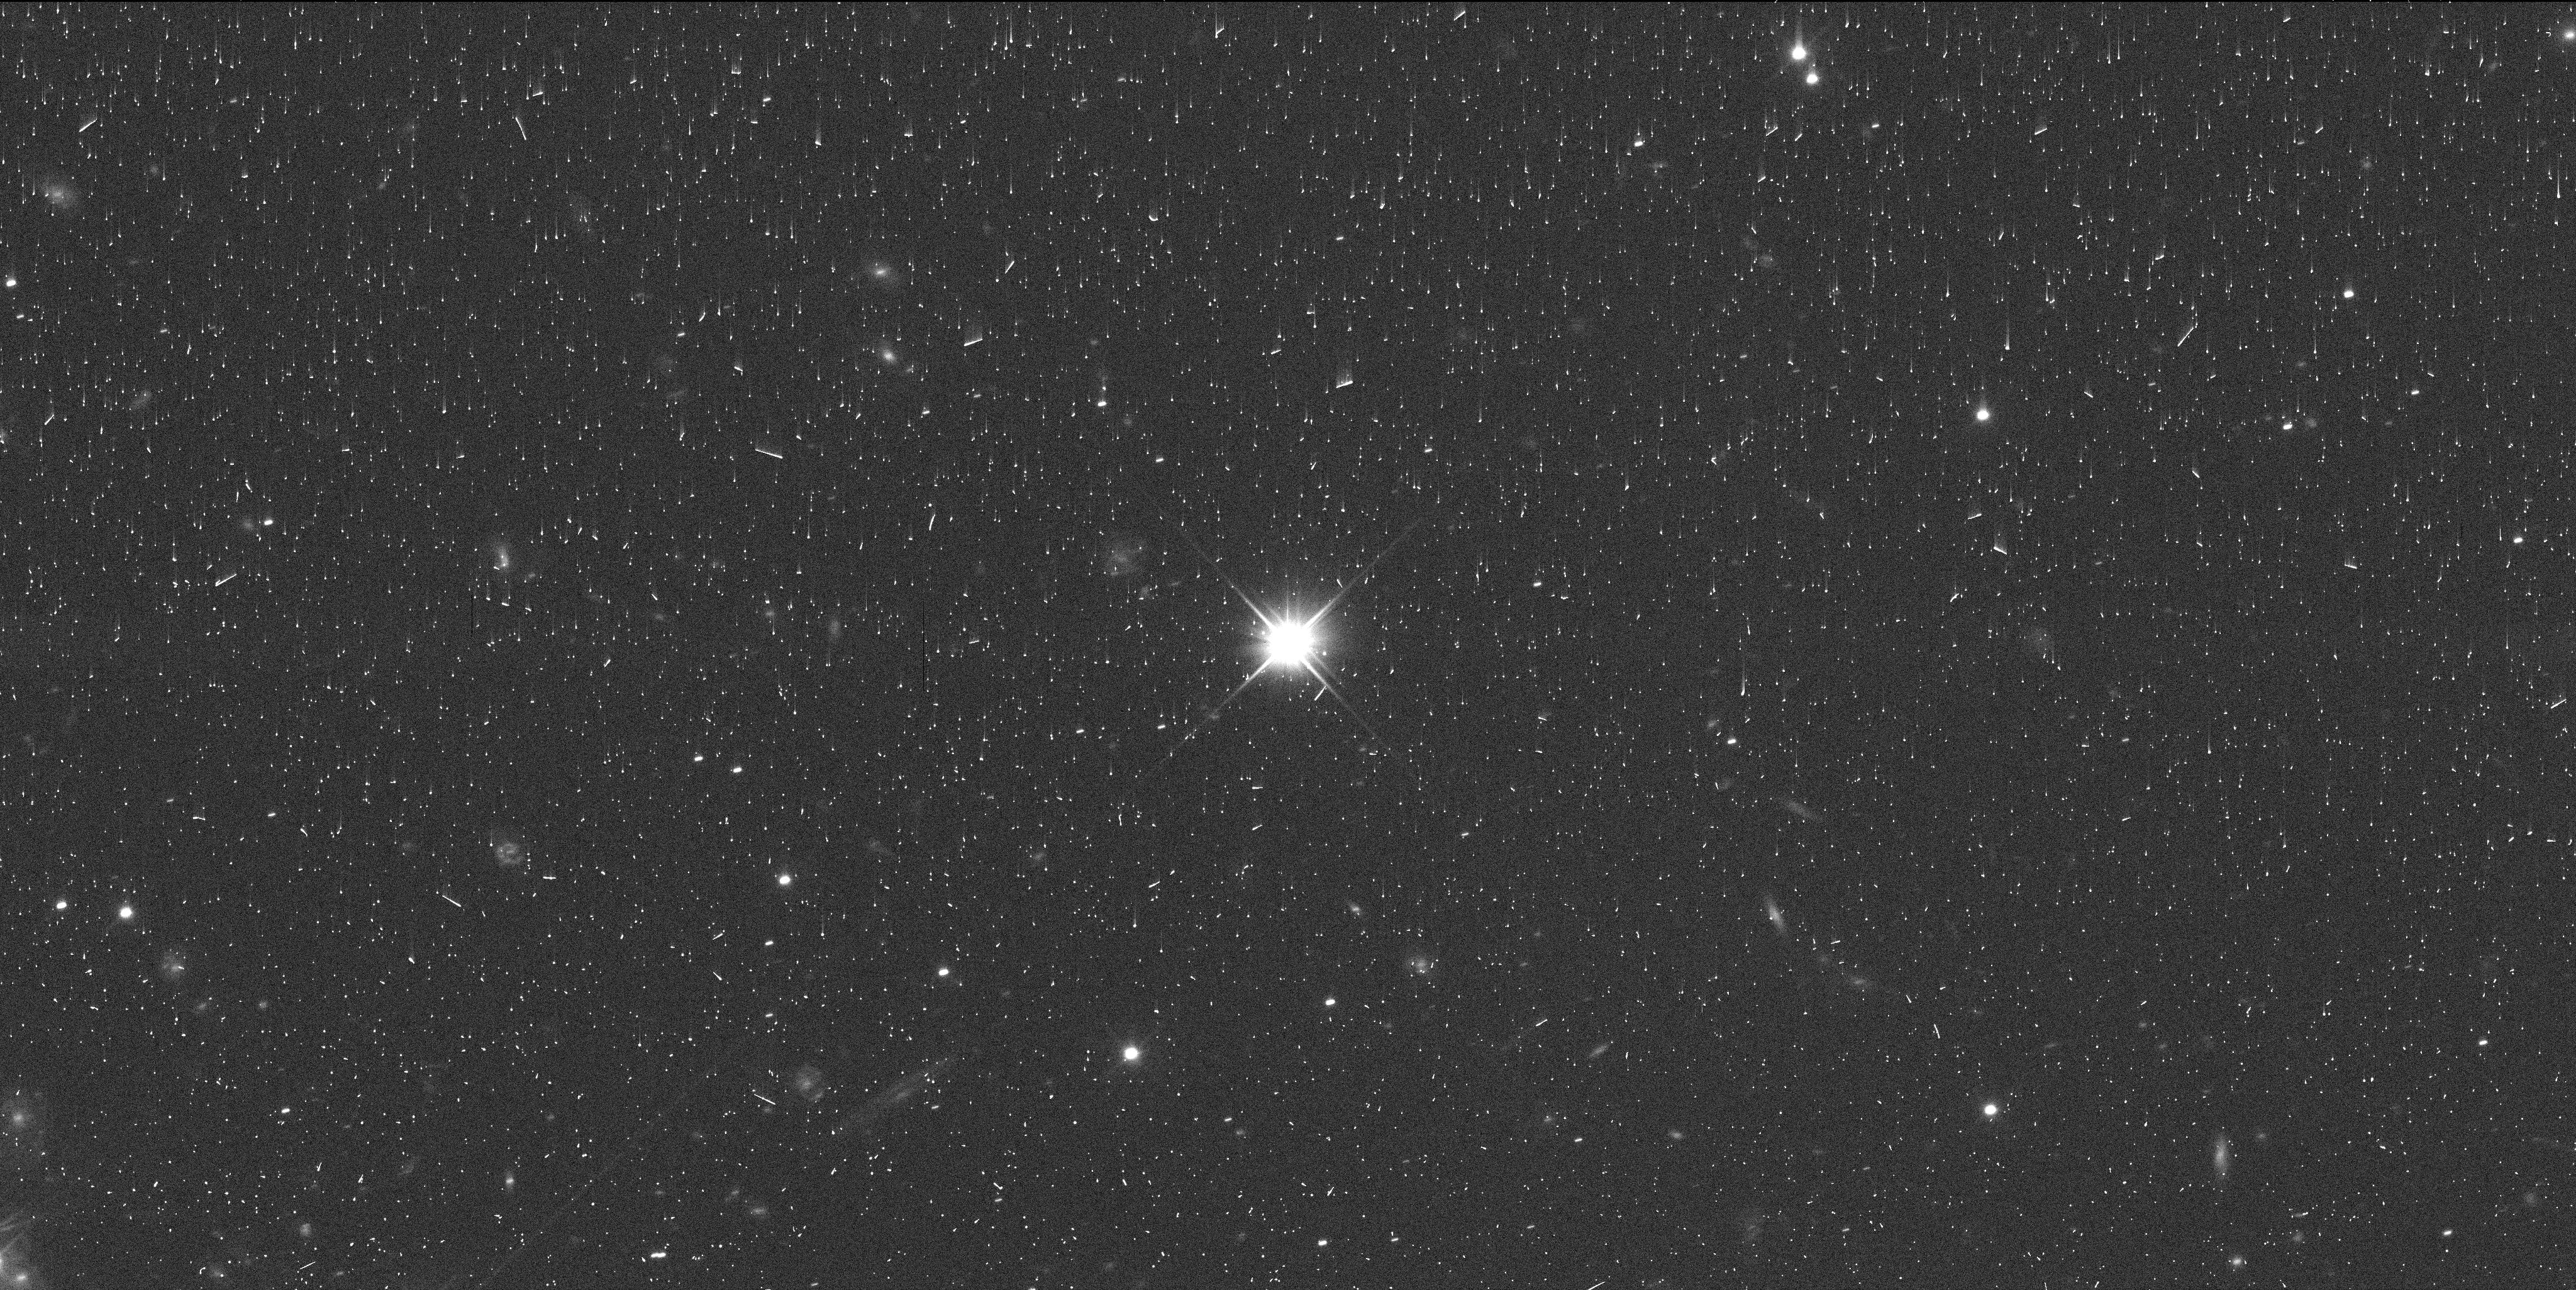
Target: PLUTO. Instrument: WFC3/UVIS. Filter: F350LP. Exposure: 7 min. Observation ID: ifhp03baq

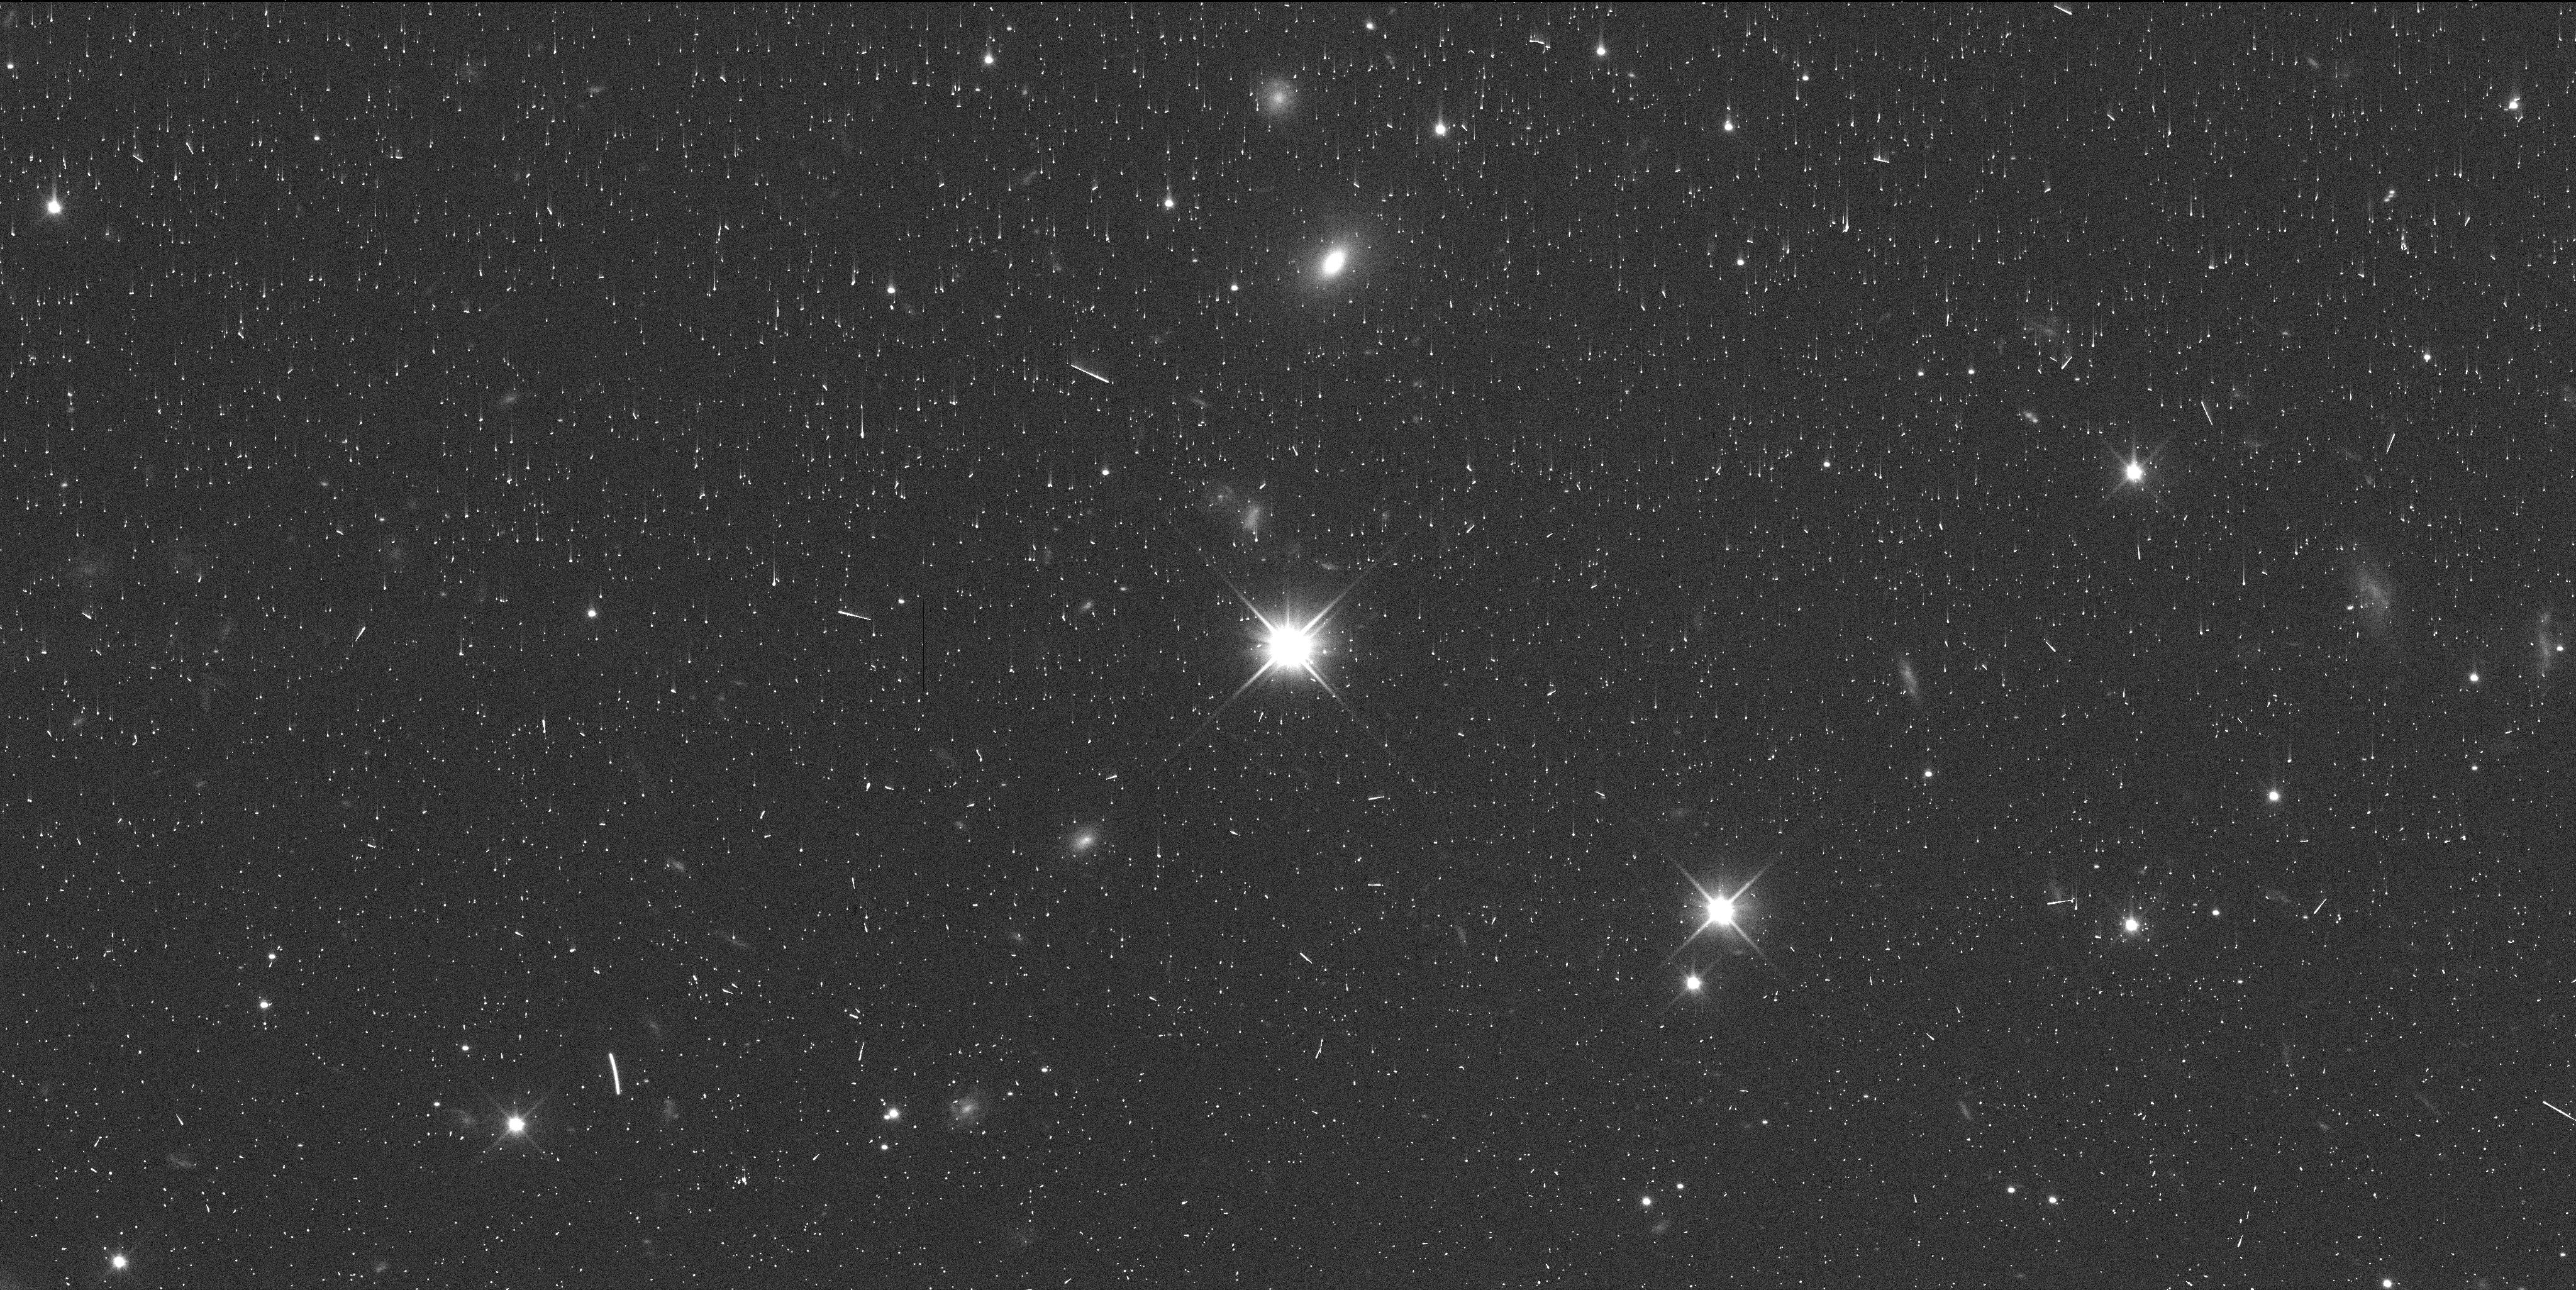
Target: PLUTO. Instrument: WFC3/UVIS. Filter: F350LP. Exposure: 7 min. Observation ID: ifhp02h8q

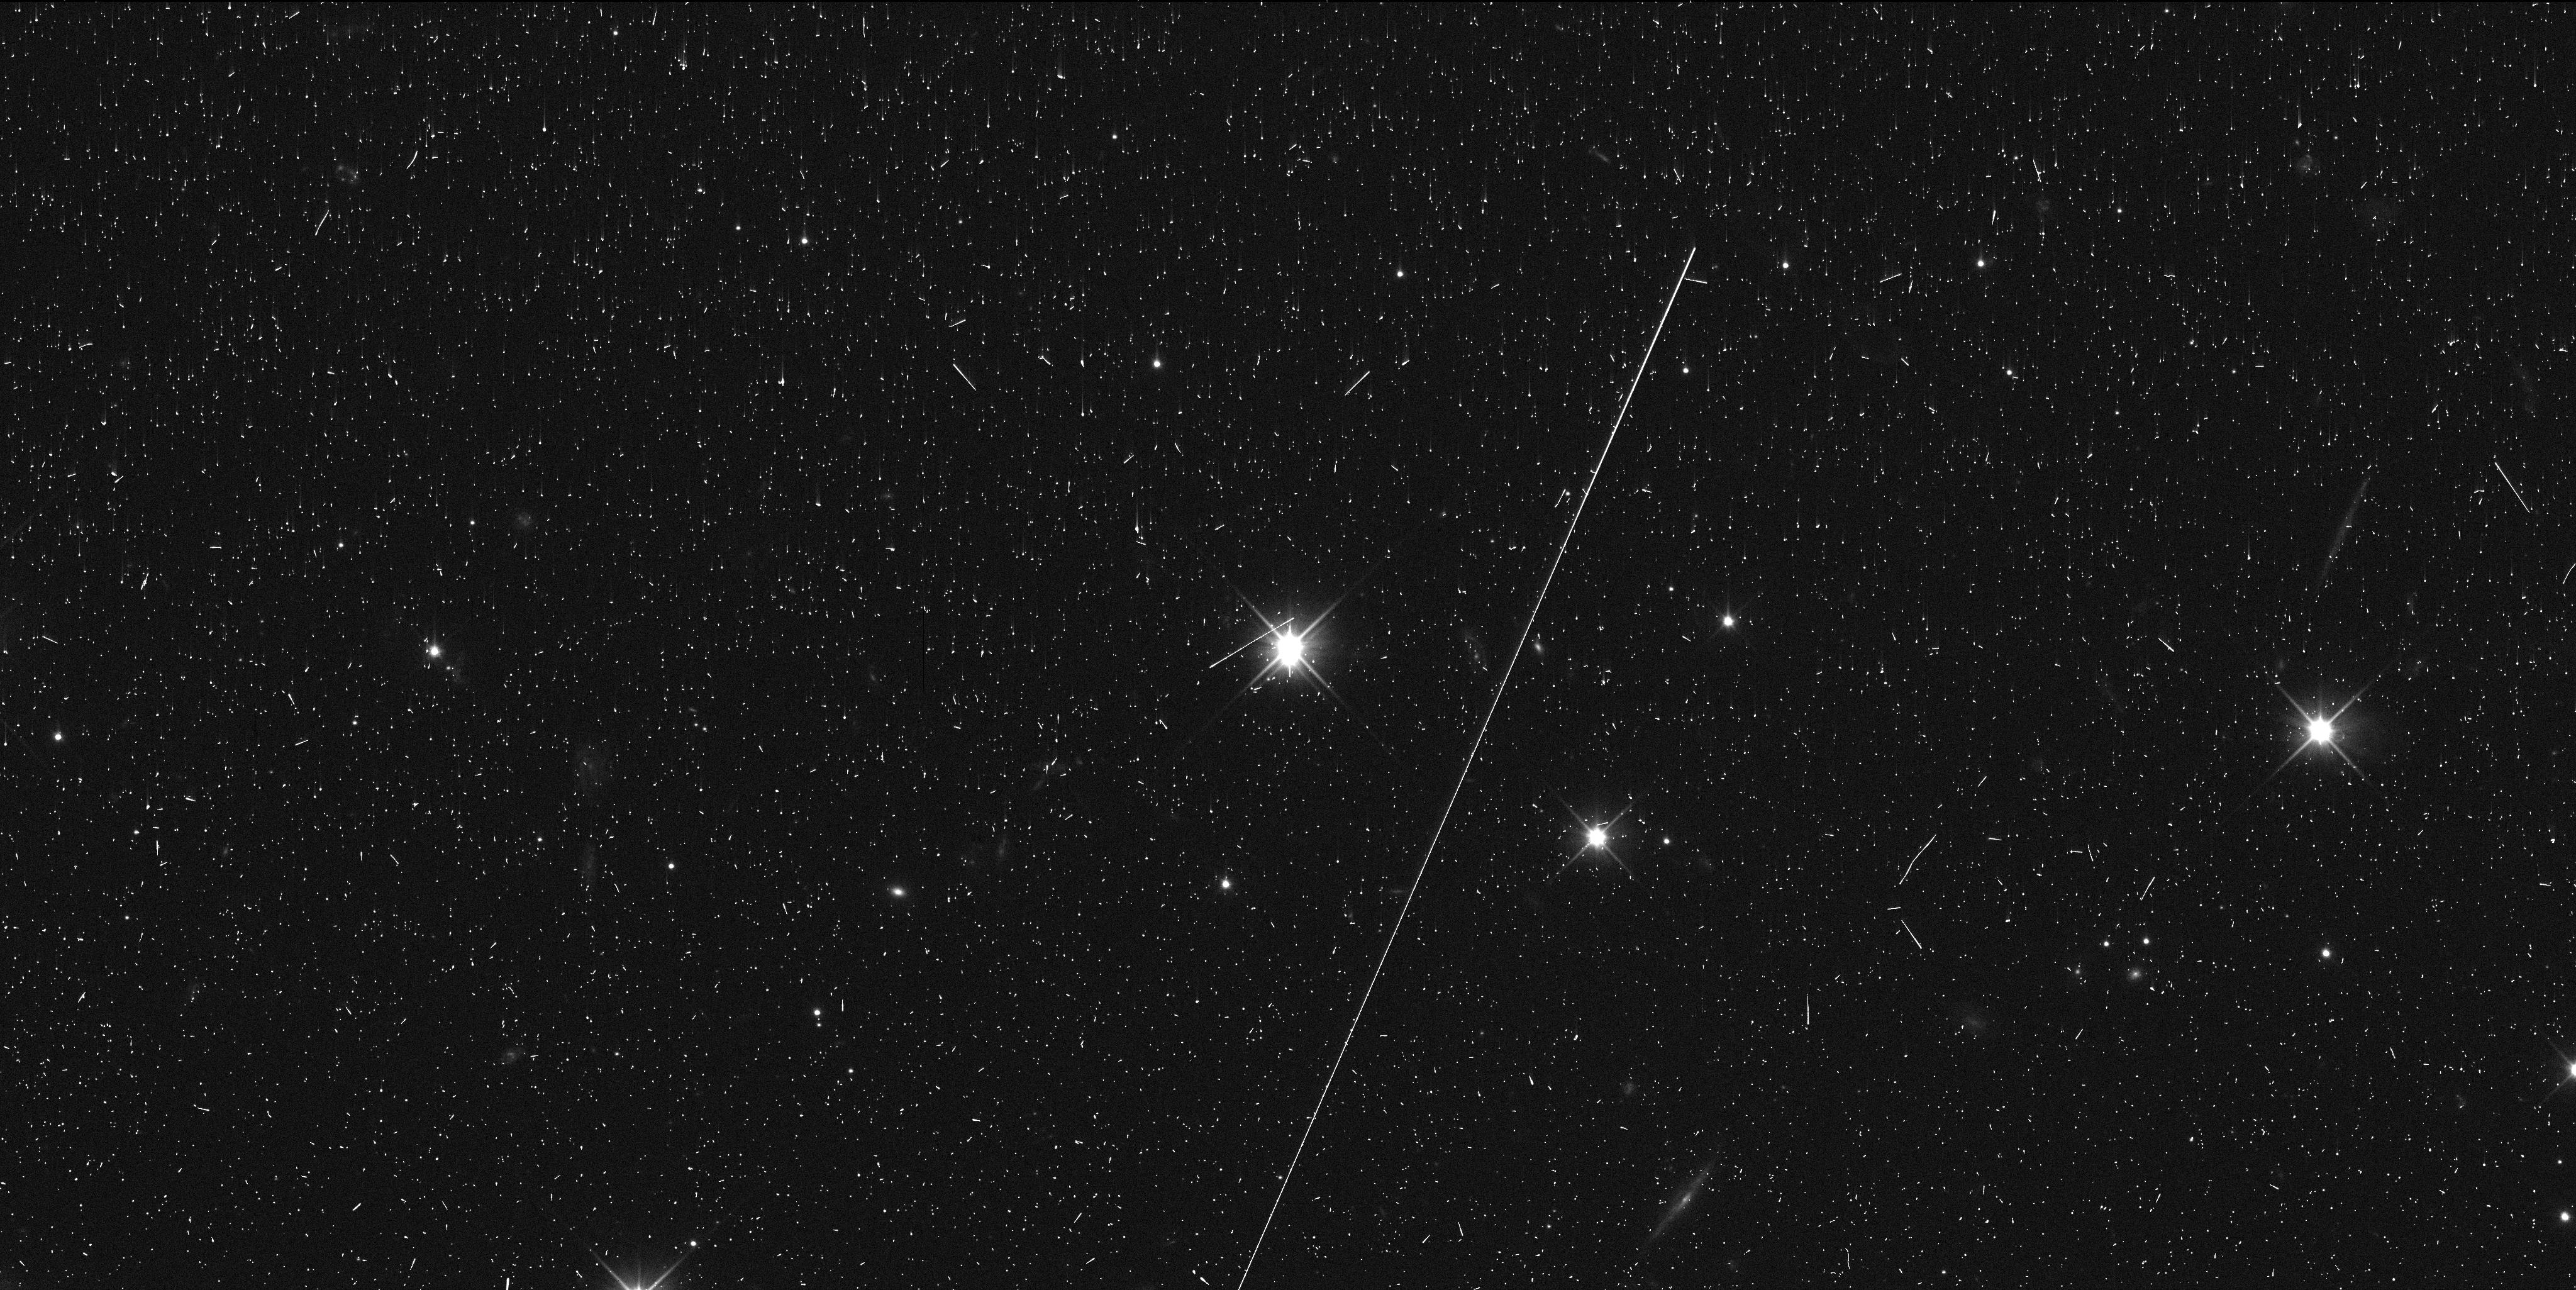
Target: PLUTO. Instrument: WFC3/UVIS. Filter: F350LP. Exposure: 7 min. Observation ID: ifhp01ezq

Improving the masses of the Pluto Small Satellites (PI: Porter, Simon Bernard)

This program would measure astrometry for the small satellites of Pluto to update and improve their dynamical mass estimates. All four small satellites of Pluto were discovered by HST, and WFC3 has been the primary source of astrometry for them both before and after the New Horizons flyby in 2015. Styx and Keberos have only ever been observed with WFC3 due their extreme faintness (V~26-27). The proposed observations, which would be no earlier than Spring 2025, six years after the last HST observations of Pluto, would enable significant improvement in the orbits of Styx and Kerberos. Recently published dynamical studies of the Pluto small satellites (Kenyon & Bromley, 2022, Porter & Canup 2023) show that the much smaller Styx and Kerberos are sufficiently perturbed by Nix and Hydra that Styx and Kerberos can be used to constrain the mases of Nix and Hydra. This improvement in the orbits of Styx and Keberos would then directly help to better constrain the masses of Nix and Hydra, while also enabling the long-term monitoring of Styx and Kerberos that is critical to determine their masses. The masses of the small satellites of Pluto provide important constraints on the formation of the Pluto system. This in turn helps to constrain the moon-forming process after a giant impact, critical to understanding planet formation in general. The proposed observations would use proven published techniques to measure the absolute astrometry of the small satellites relative to the background Gaia DR3 stars, eliminating the problem of historical anaylses that Pluto and Charon are barely resolved in WFC3 and make poor astrometric references.